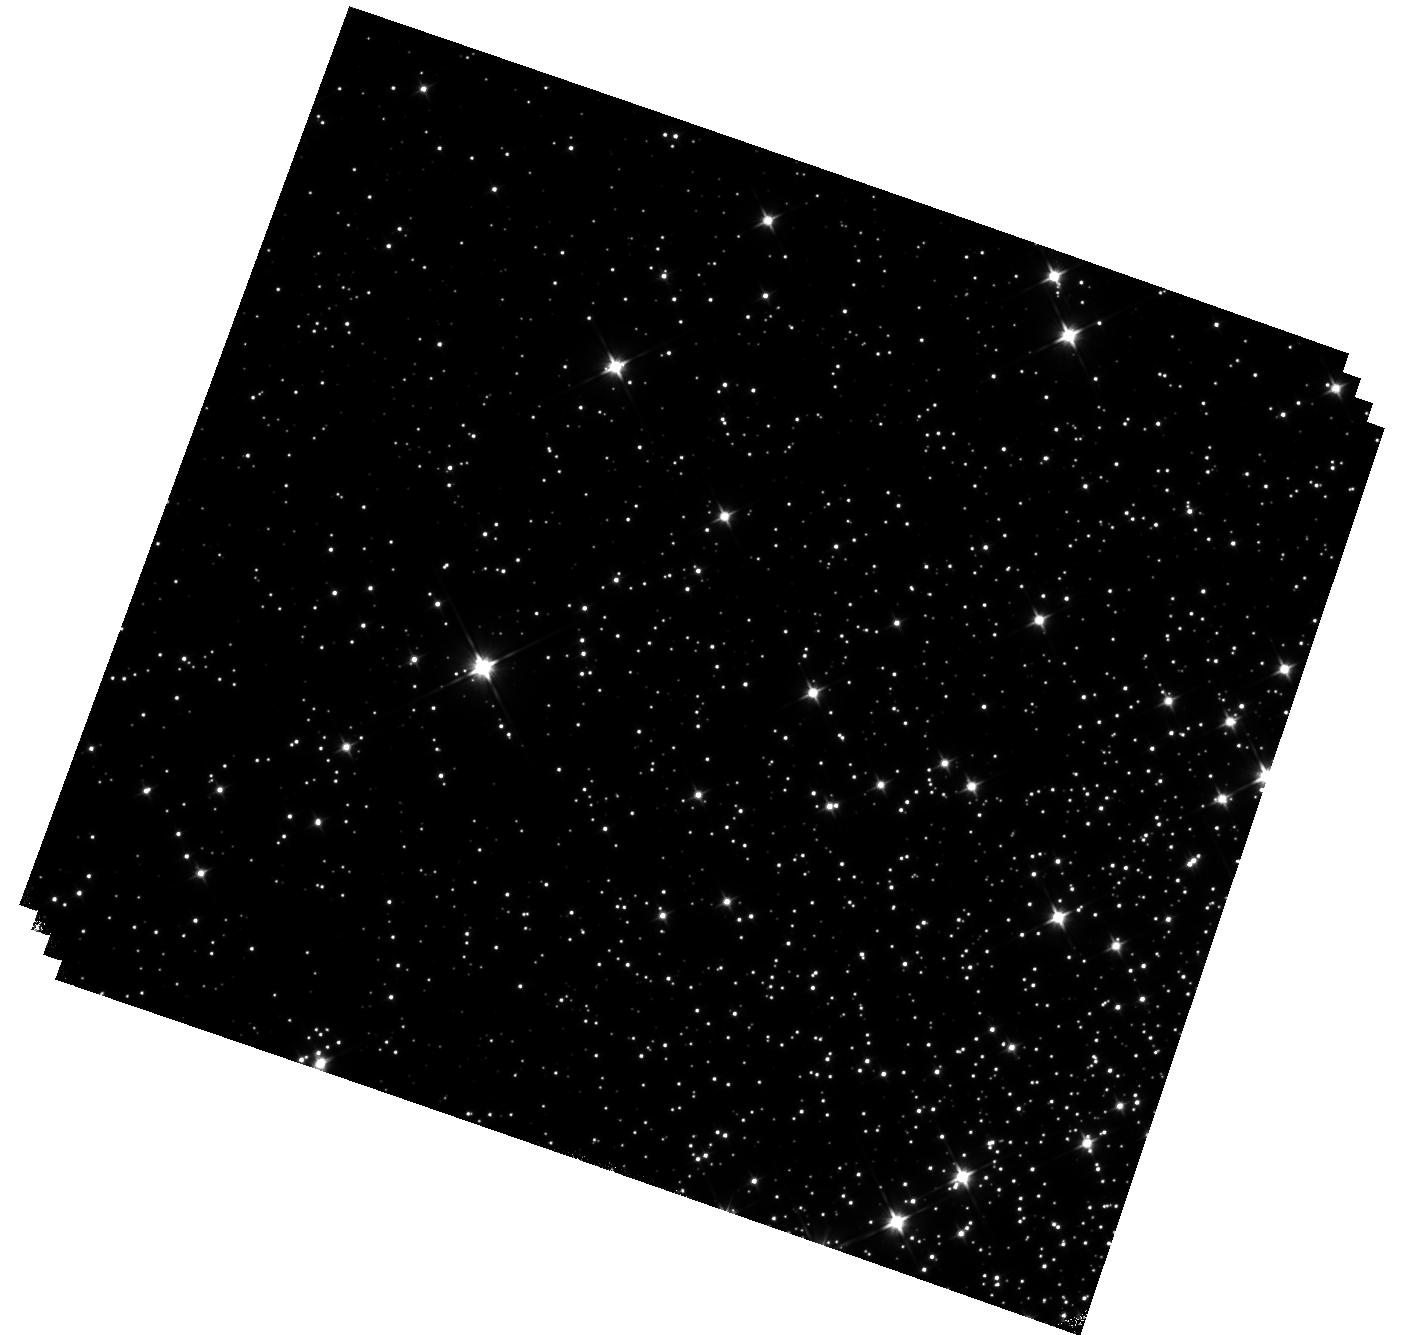
Target: M-4. Instrument: WFC3/IR. Filter: F110W. Exposure: 44 min. Observation ID: hst_14725_01_wfc3_ir_f110w_id7j01

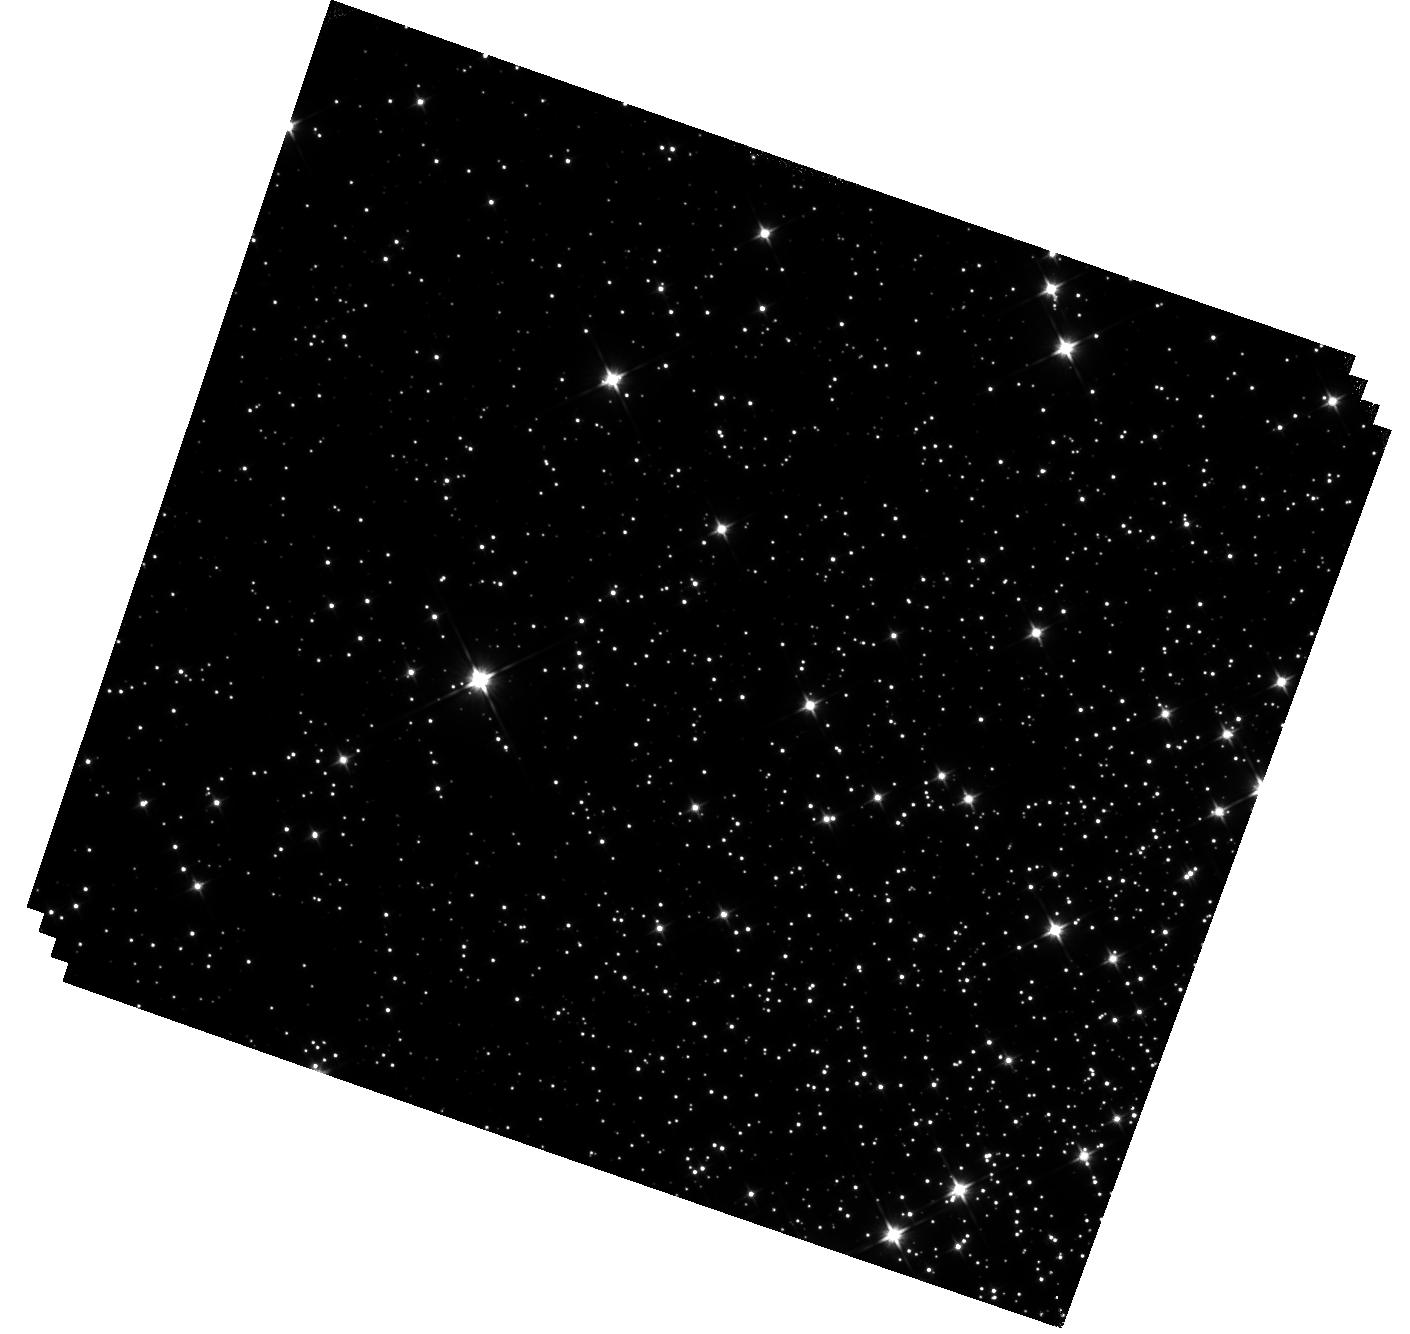
Target: M-4-V2. Instrument: WFC3/IR. Filter: F110W. Exposure: 44 min. Observation ID: hst_14725_02_wfc3_ir_f110w_id7j02

Hunting for Brown Dwarfs in Globular Clusters: Second Epoch Deep IR observations of the Globular Clusters M4 (PI: Dieball, Andrea)

We propose to obtain a second epoch of deep WFC3/F110W imaging of the globular cluster M4 to confirm (or rule out) the first brown dwarfs (BDs) detected in this cluster. In a first epoch of deep WFC3 IR imaging of M4, four good BD candidates were identified. We will use a second epoch to test whether the BD candidates share the proper motion of the cluster population or not, thereby confirming (or ruling out) these sources as genuine cluster members. Confirming these sources as cluster BDs is crucial if we want to fill the observational plane with old and metal-poor benchmark sources that are much needed if we are to test and calibrate models about BD atmospheres, BD formation and evolution.